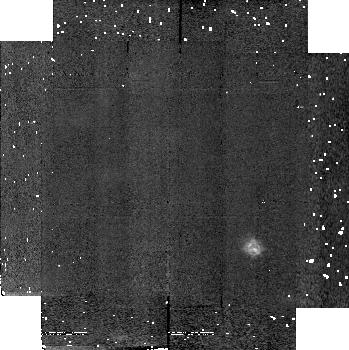
Target: field at RA 308.078°, Dec 40.966°. Instrument: NICMOS/NIC2. Filter: F190N. Exposure: 4 min. Observation ID: n4kt020l0

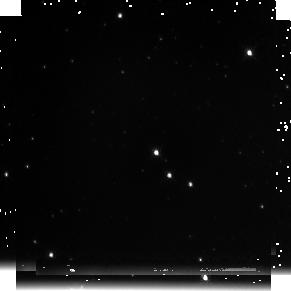
Target: V1521-CYG. Instrument: NICMOS/NIC3. Filter: F222M. Exposure: 5 min. Observation ID: n4kt020j0

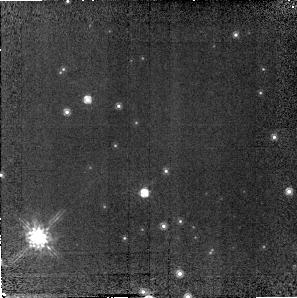
Target: field at RA 308.095°, Dec 40.960°. Instrument: NICMOS/NIC2. Filter: F160W. Exposure: 14 min. Observation ID: n4kt02050

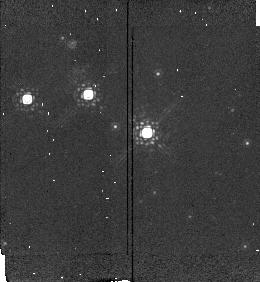
Target: V1521-CYG. Instrument: NICMOS/NIC2. Filter: POL120L. Exposure: 3 min. Observation ID: n4kt010s0

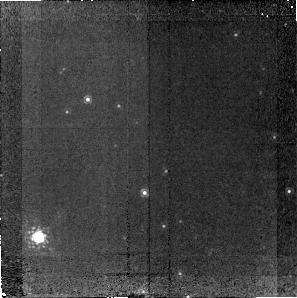
Target: field at RA 308.095°, Dec 40.960°. Instrument: NICMOS/NIC2. Filter: F187N. Exposure: 1.3 h. Observation ID: n4kt02020

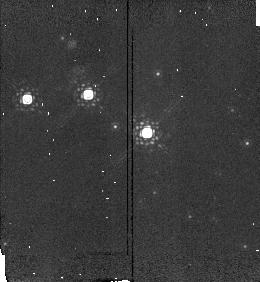
Target: V1521-CYG. Instrument: NICMOS/NIC2. Filter: POL0L. Exposure: 3 min. Observation ID: n4kt010p0

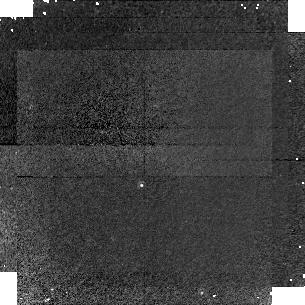
Target: V1521-CYG. Instrument: NICMOS/NIC1. Filter: F108N. Exposure: 34 min. Observation ID: n4kt02070

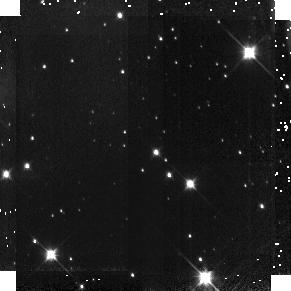
Target: V1521-CYG. Instrument: NICMOS/NIC3. Filter: F110W. Exposure: 8 min. Observation ID: n4kt020d0

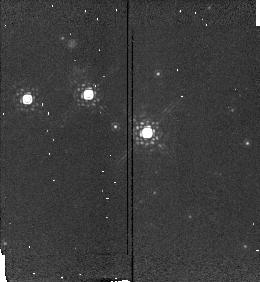
Target: V1521-CYG. Instrument: NICMOS/NIC2. Filter: POL240L. Exposure: 3 min. Observation ID: n4kt01070

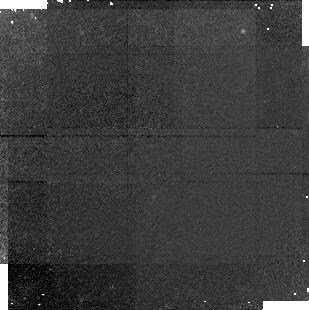
Target: field at RA 308.095°, Dec 40.955°. Instrument: NICMOS/NIC1. Filter: F190N. Exposure: 34 min. Observation ID: n4kt010n0

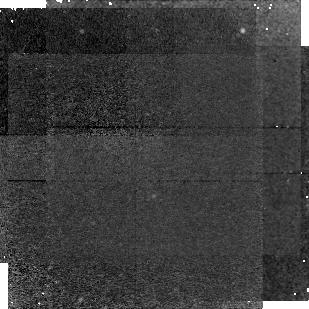
Target: field at RA 308.095°, Dec 40.955°. Instrument: NICMOS/NIC1. Filter: F187N. Exposure: 1.1 h. Observation ID: n4kt010b0

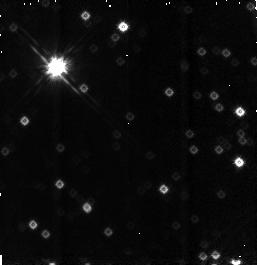
Target: field at RA 308.077°, Dec 40.954°. Instrument: NICMOS/NIC3. Filter: F160W. Exposure: 3 min. Observation ID: n4kt01090

Search for ionized material around Cyg X-3 (PI: Schmutz, Werner)

Models of the evolution of massive binaries predict that a few such objects should survive the common envelope phase and result in systems containing a compact object plus a Wolf-Rayet star (c+WR). According to these models, a vast amount of stellar material is lost during the common envelope phase prior to the c+WR phase. We propose to test these models by searching for the presence of this circumbinary material around the only known c+WR object: Cyg X-3. Since the large reddening towards Cyg X-3 prevents any investigation in the optical, deep exposures with NIC-2 and the PaAlpha narrow band filter centered on Cyg X-3 will be used to image the system at high spatial resolution. By exposing NIC-1 and NIC-3 in parallel, we will simultaneously cover spatial scales up to 100" . (Although NIC-3 will be out of focus its PaAlpha images will still be superior to ground-based images.) We have already attempted to image Cyg X-3 from the ground using adaptive optics techniques on a 4m telescope. Our exposure yielded a marginal detection of extended nebular emission. While further ground based observations will not significantly inprove upon these images, observations with NICMOS will yield much deeper images. Our goal is to obtain a clear detection of the nebular PaAlpha emission, the strength of which can be used to estimate the initial mass of the WR star; its morphology can be used to constrain models of the mass loss during the common envelope phase.